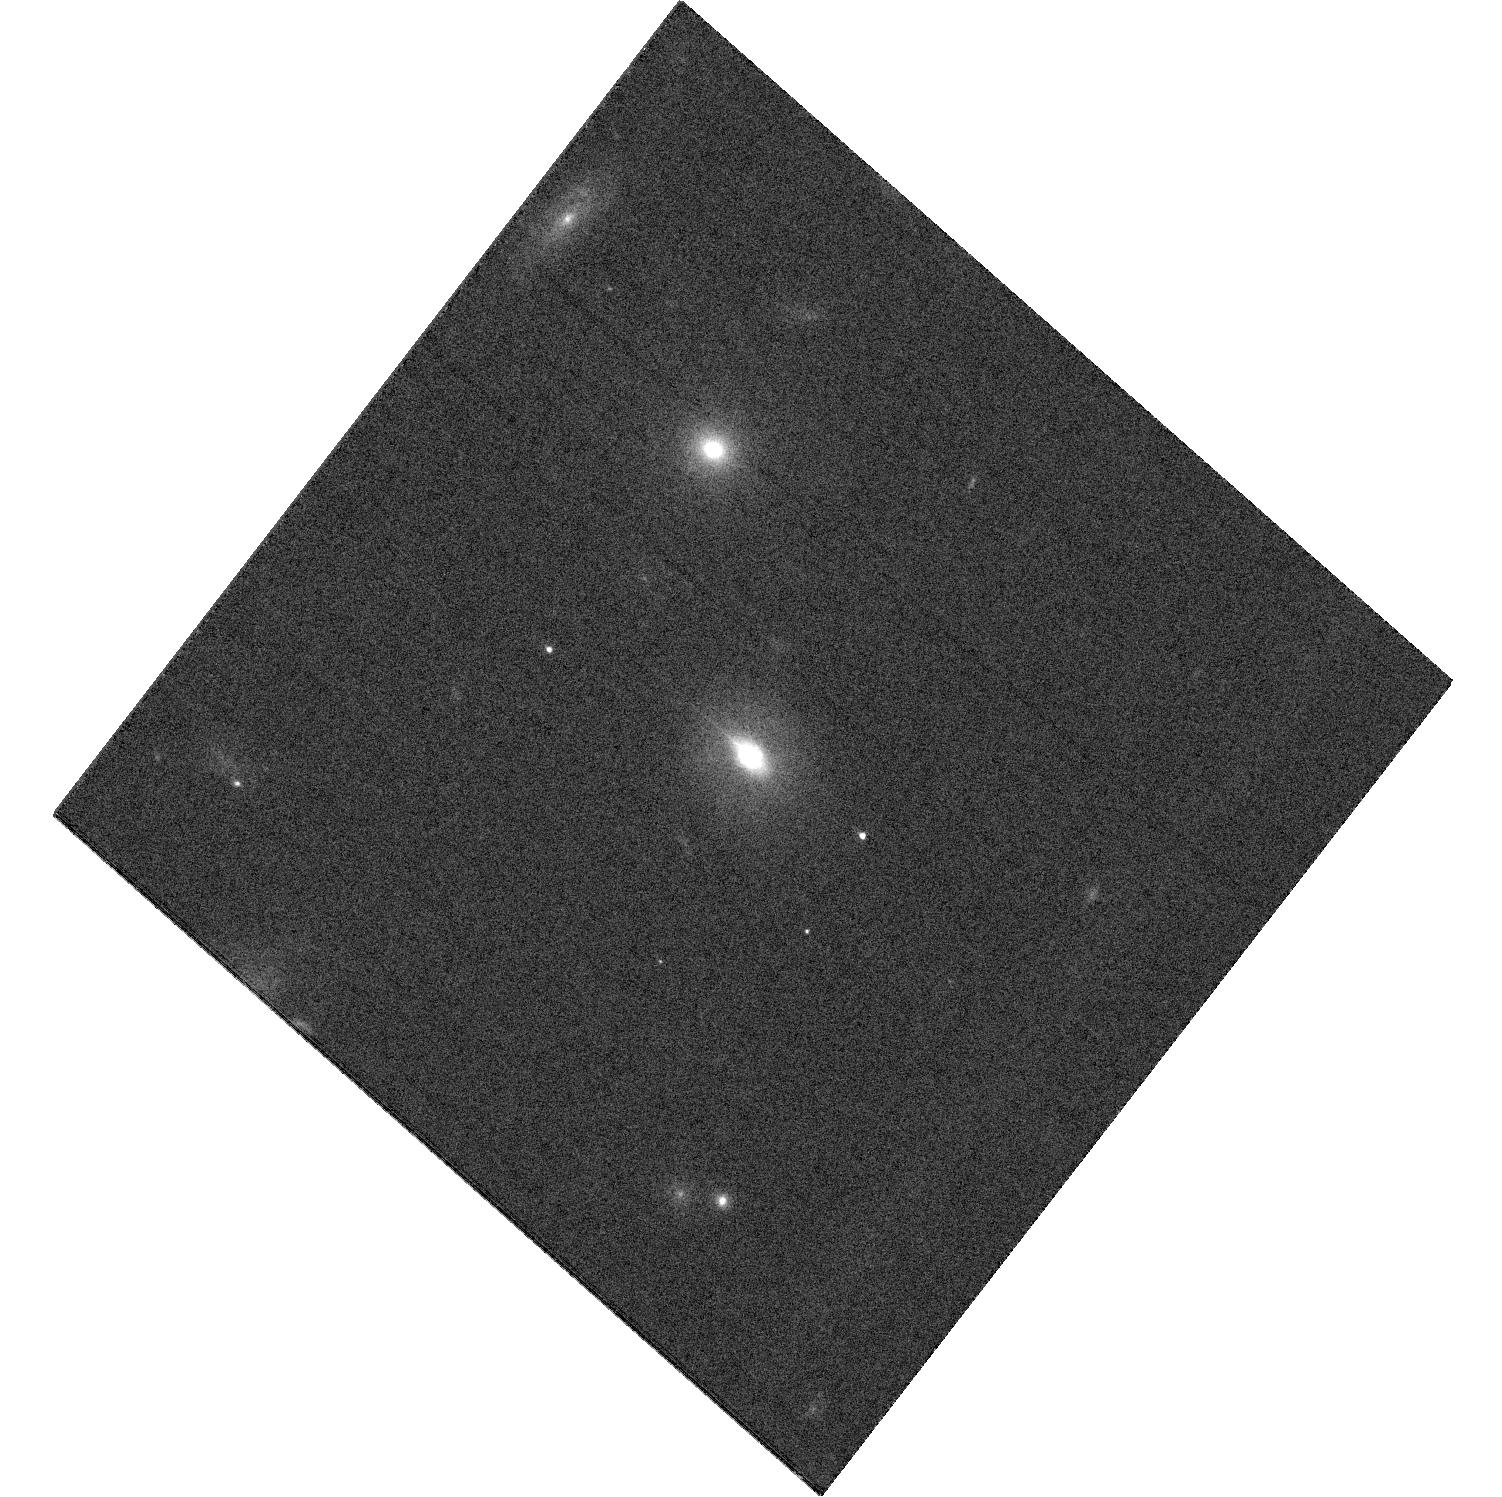
Target: ASASSN-15LH. Instrument: WFC3/UVIS. Filter: F606W. Exposure: 21 min. Observation ID: hst_14346_04_wfc3_uvis_f606w_icwn04

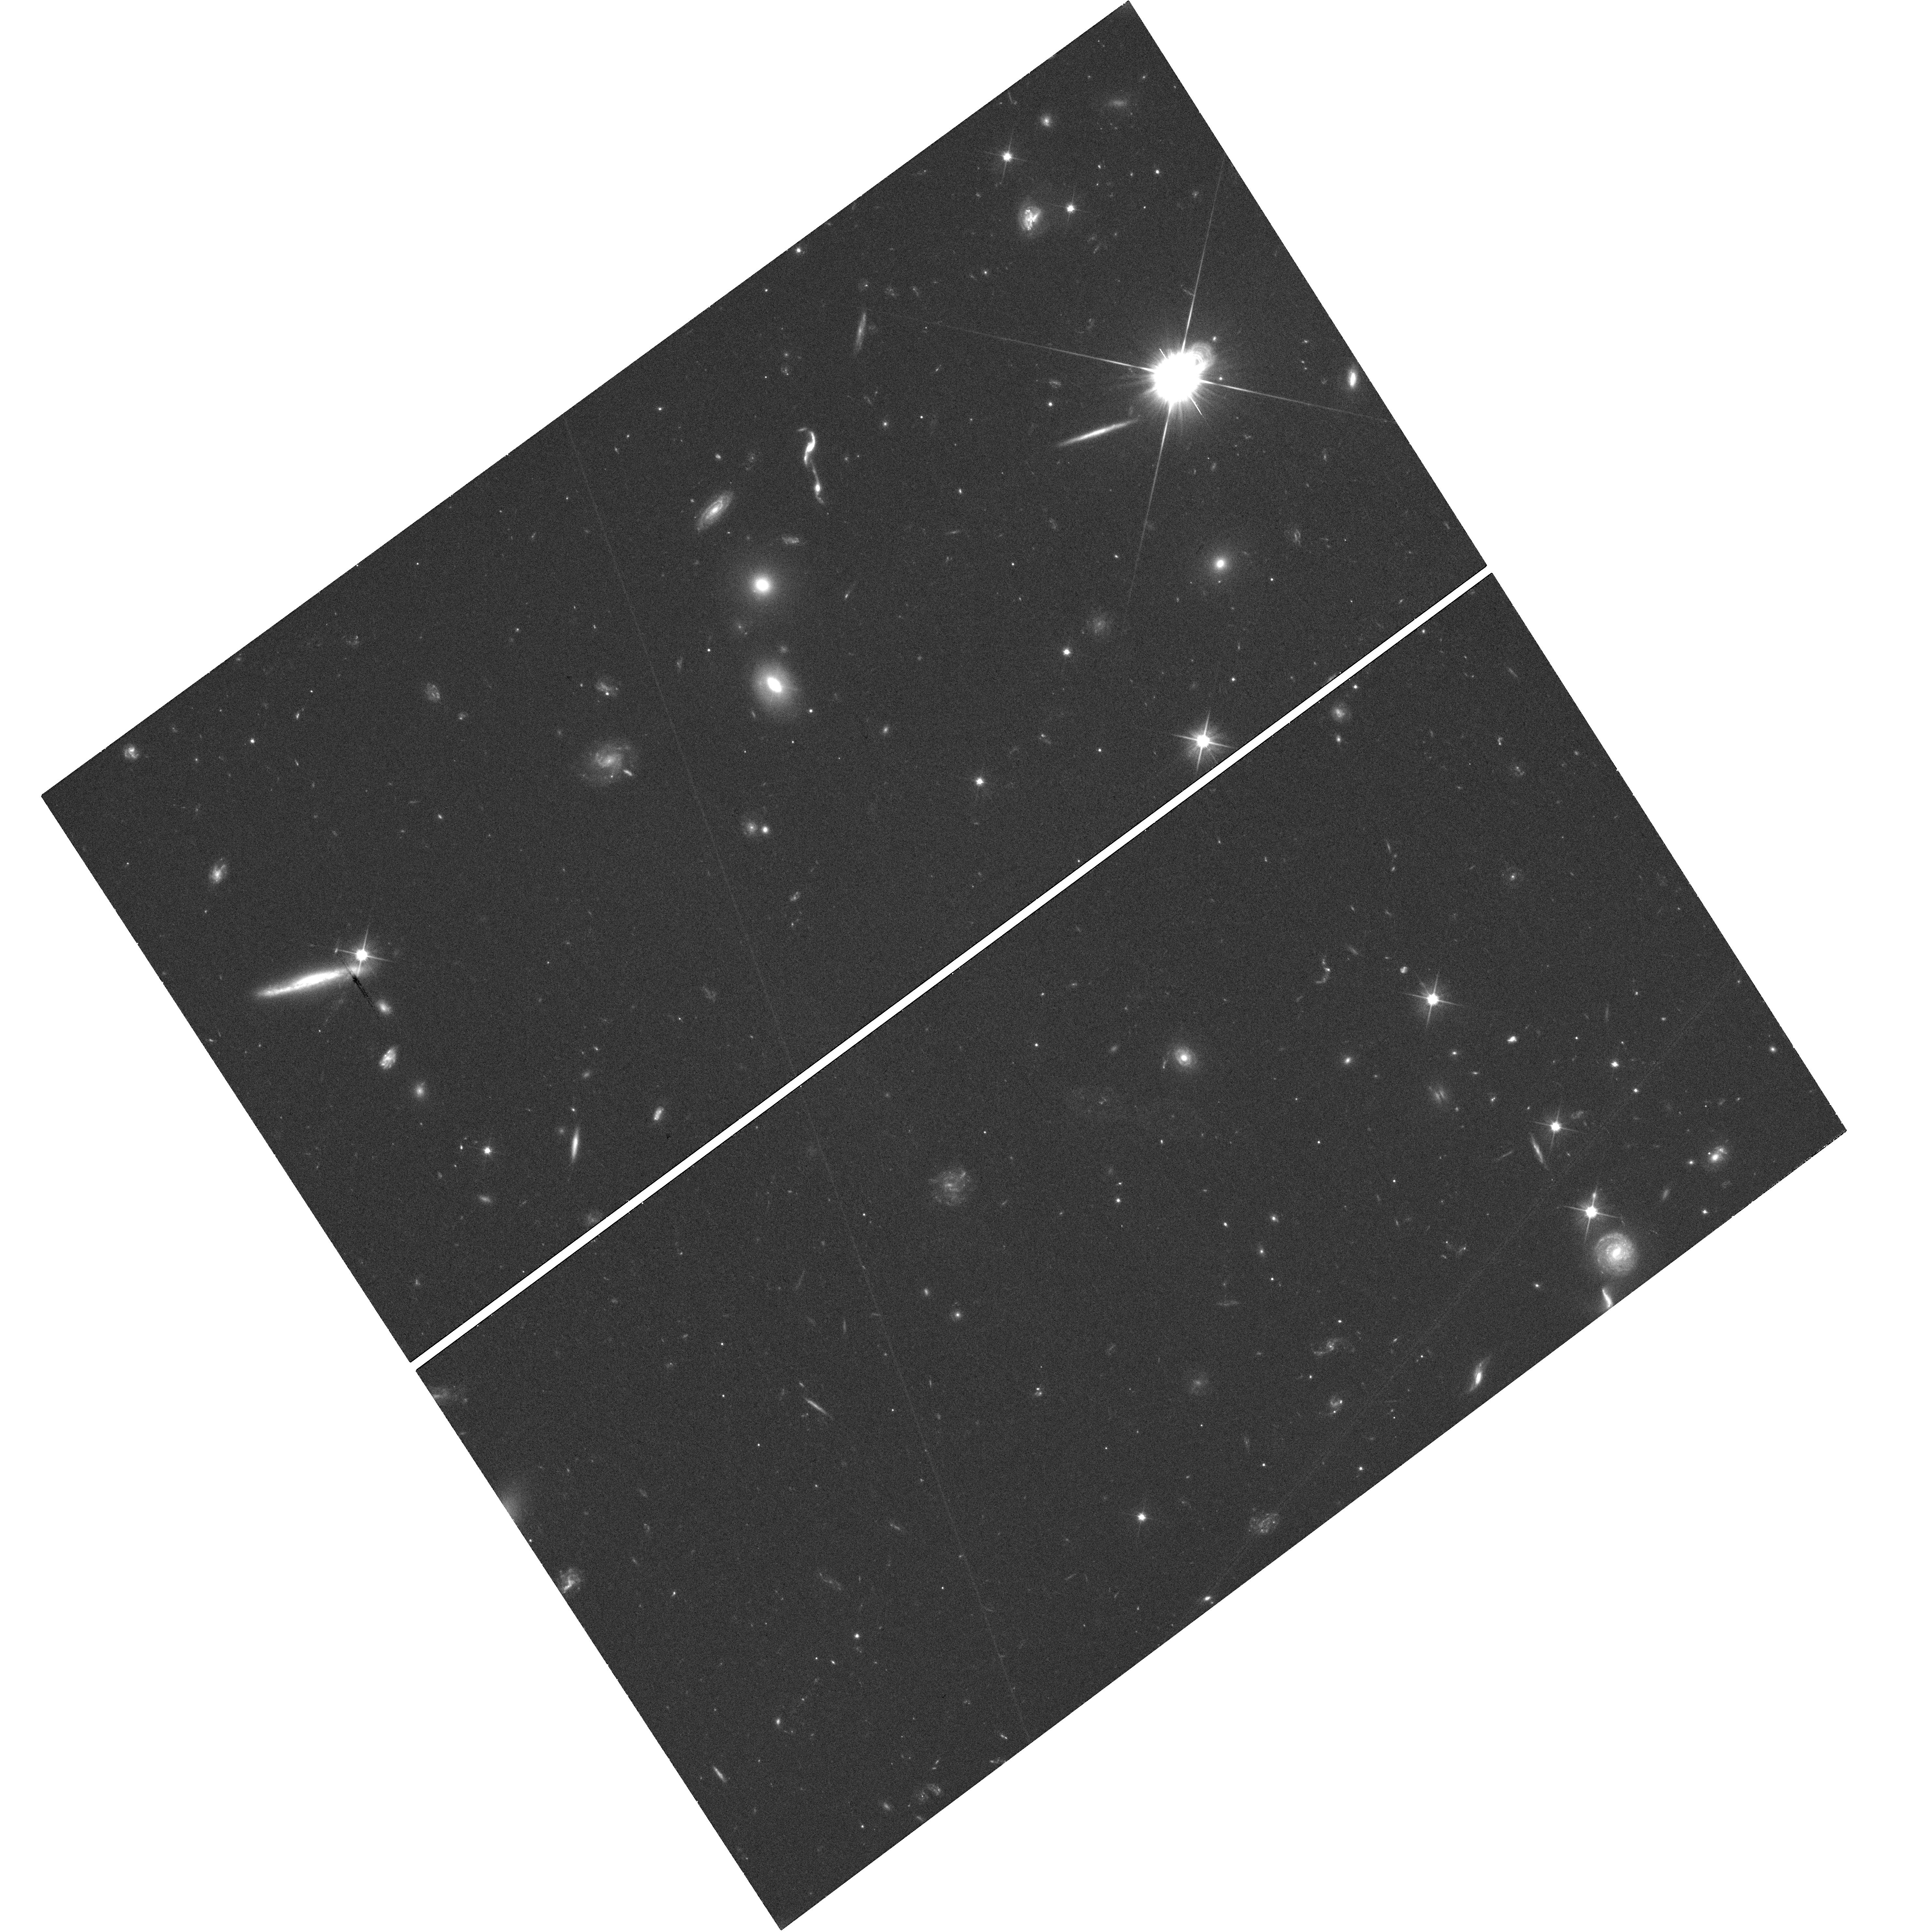
Target: ASASSN-15LH. Instrument: WFC3/UVIS. Filter: F606W. Exposure: 42 min. Observation ID: hst_14346_02_wfc3_uvis_f606w_icwn02

Constraining the Position of the Most Luminous Supernova Ever Foundb (PI: Kochanek, Chris S.)

In ASASSN-15lh we appear to have found the most superluminous supernova discovered to date, with a peak luminosity in excess of 10^45 ergs/s. It is an SLSN-I with no hydrogen or helium emission -- its only spectral feature is an absorption trough attributed to OII. While its properties match other SLSN-I and do not match any known AGN, including known tidal disruption events, its position is very close to the core of its host galaxy. We propose HST observations to measure or constrain the offset down to scales under 10~pc. DD time is required because the transient will not be present by the time any Cycle 24 observations are scheduled.